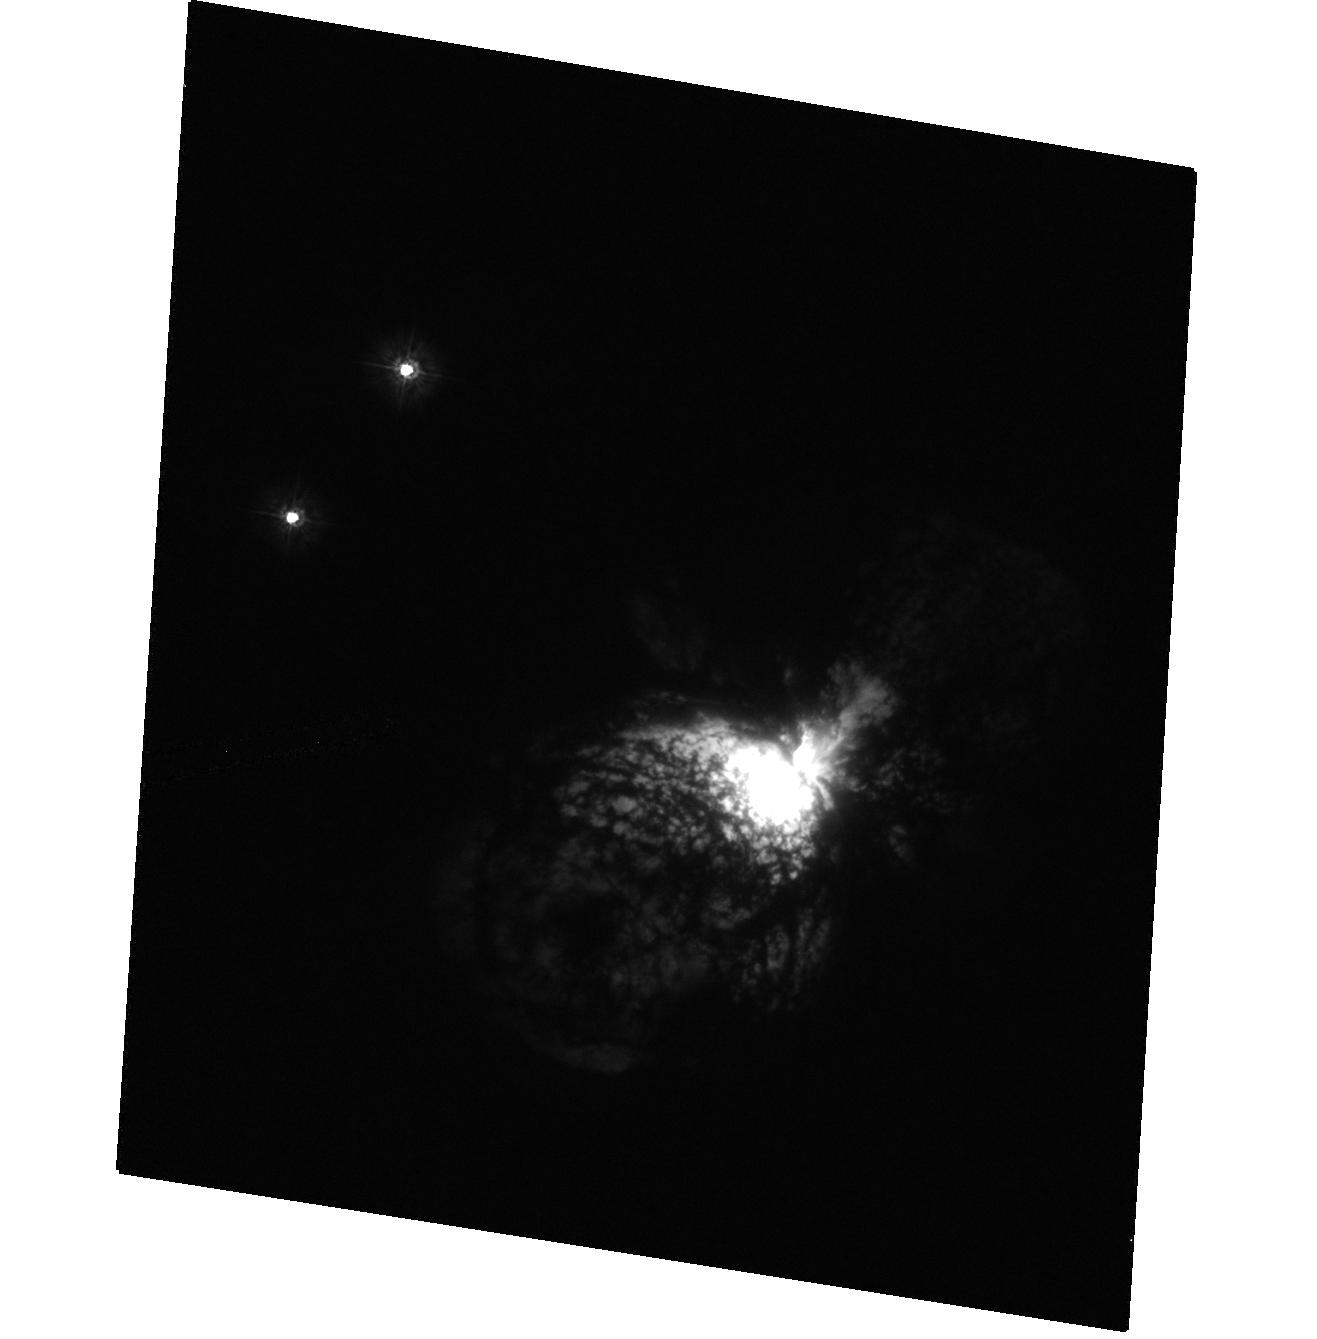
Target: ETA-CAR-HRC. Instrument: ACS/HRC. Filter: F220W. Exposure: 1 min. Observation ID: hst_9973_6a_acs_hrc_f220w_j8ma6a

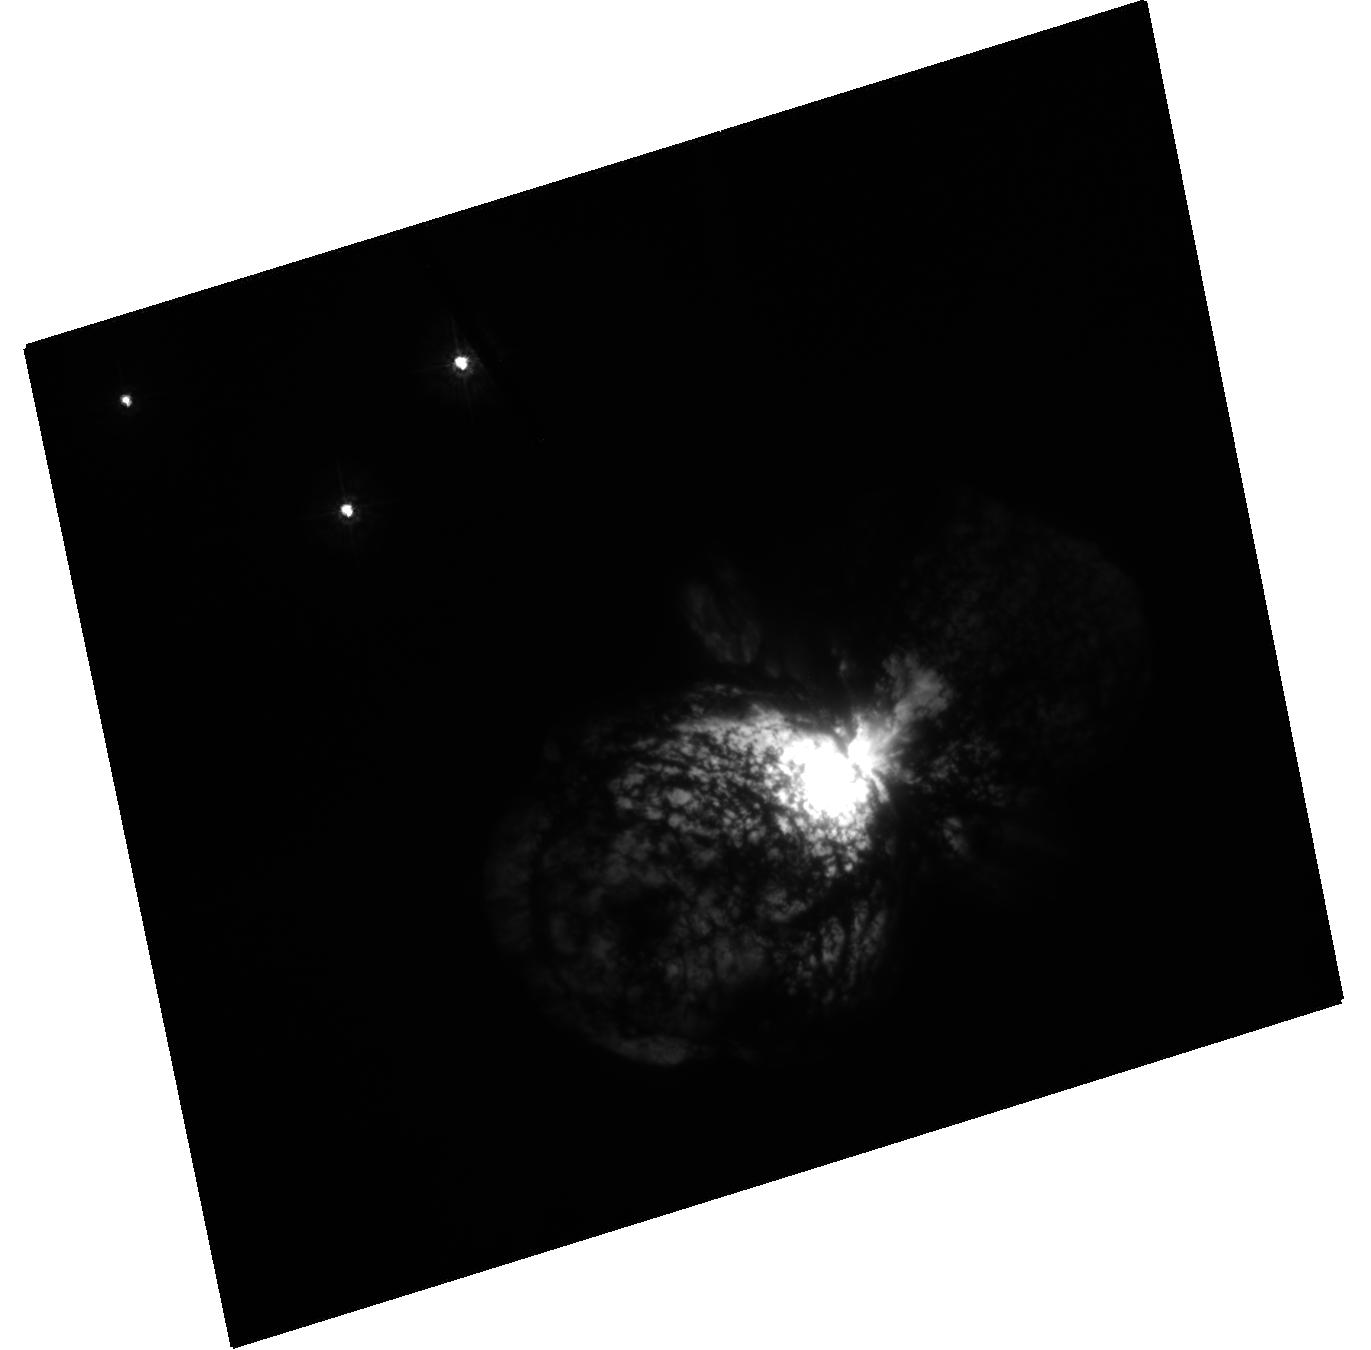
Target: ETA-CAR-HRC. Instrument: ACS/HRC. Filter: F250W. Exposure: 11 min. Observation ID: hst_9973_5a_acs_hrc_f250w_j8ma5a

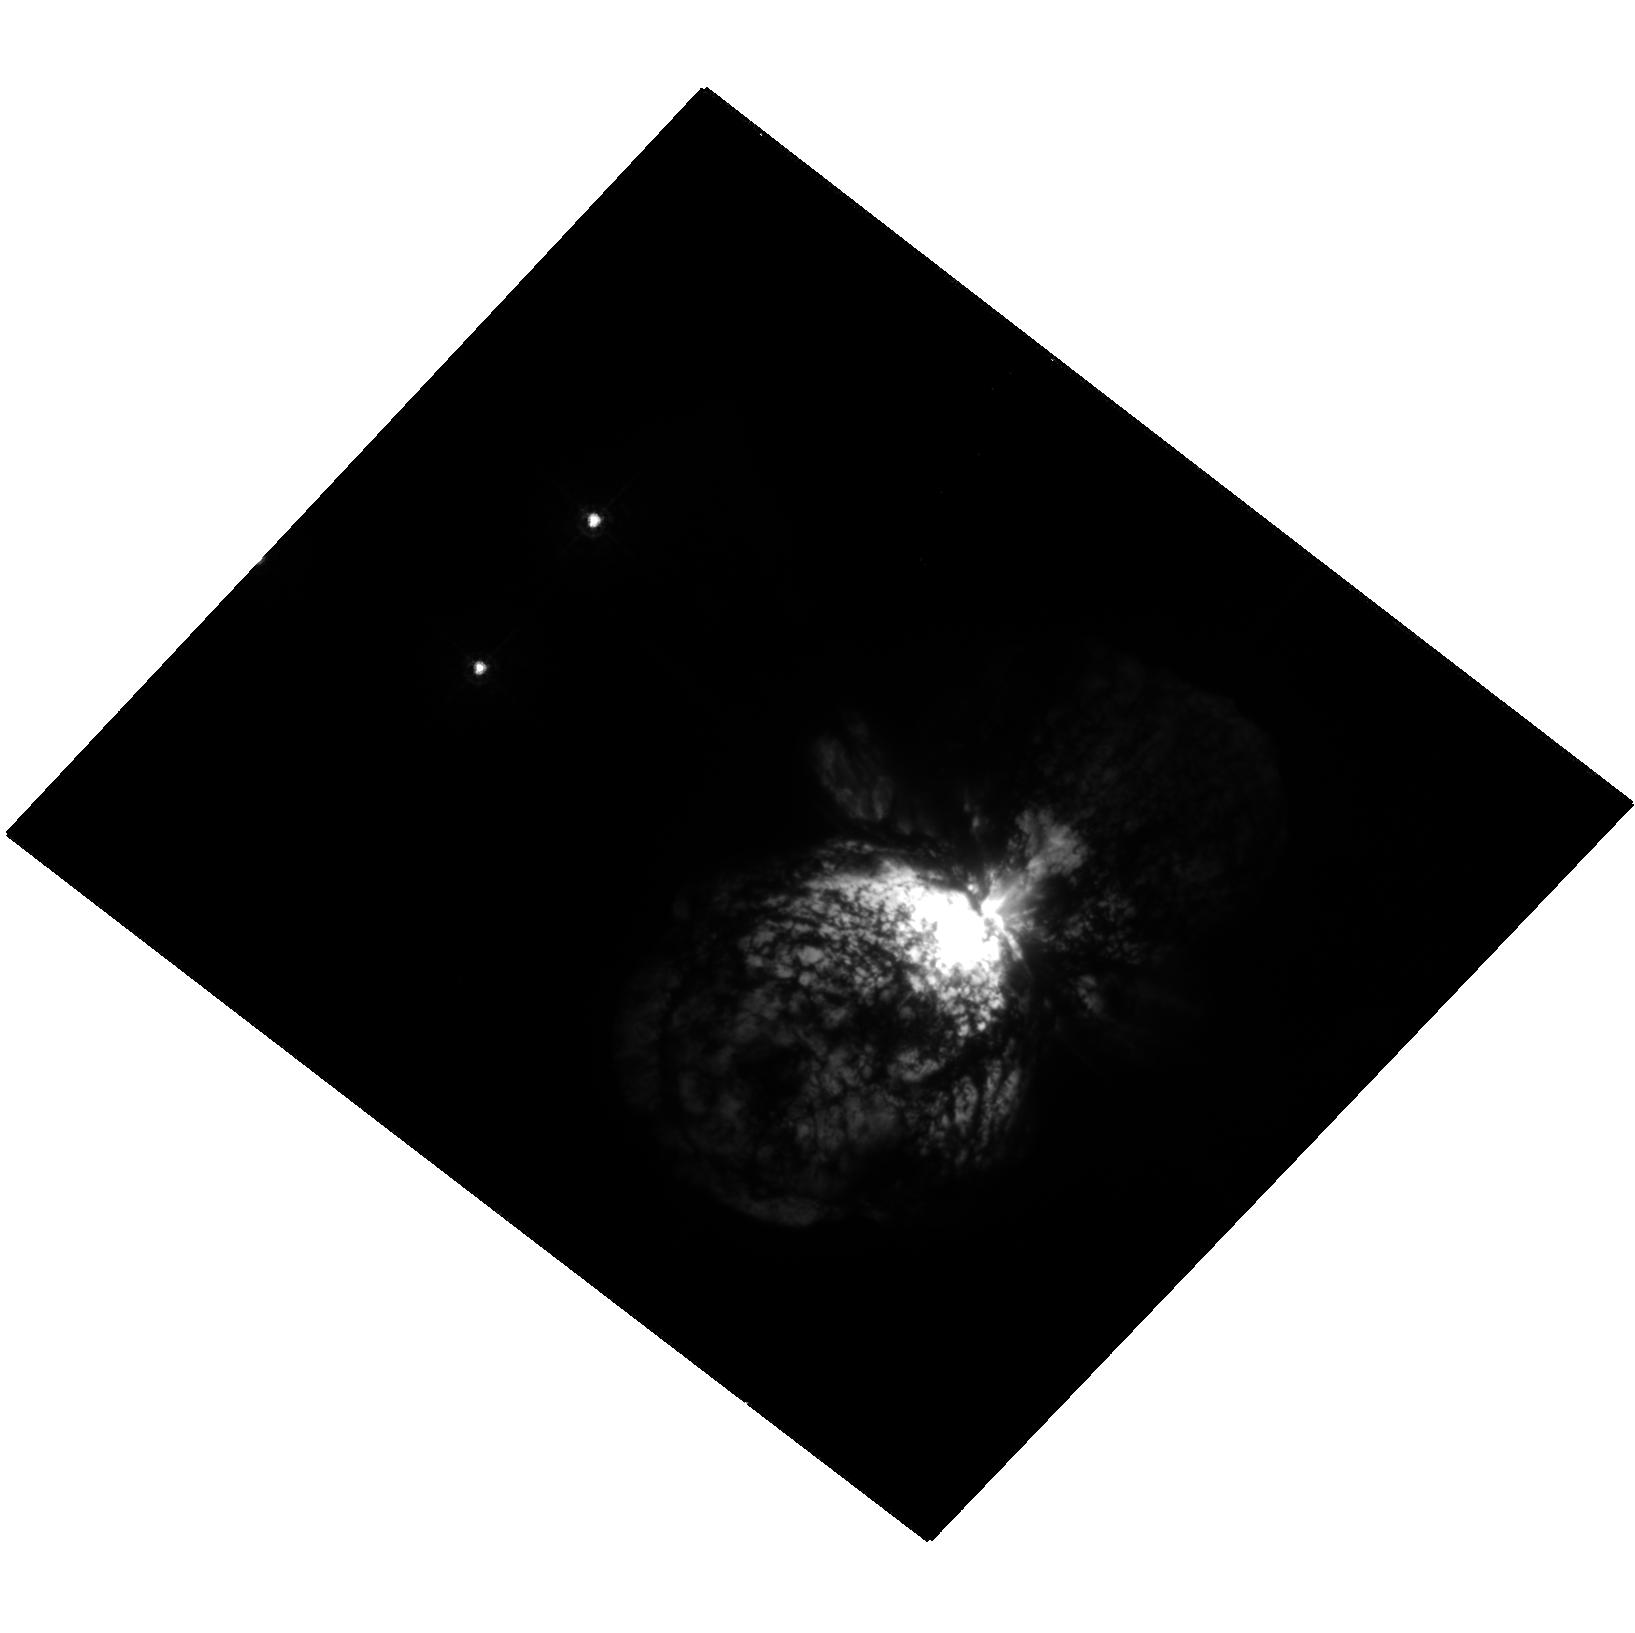
Target: ETA-CAR-HRC. Instrument: ACS/HRC. Filter: F330W. Exposure: 2 min. Observation ID: hst_9973_8a_acs_hrc_f330w_j8ma8a

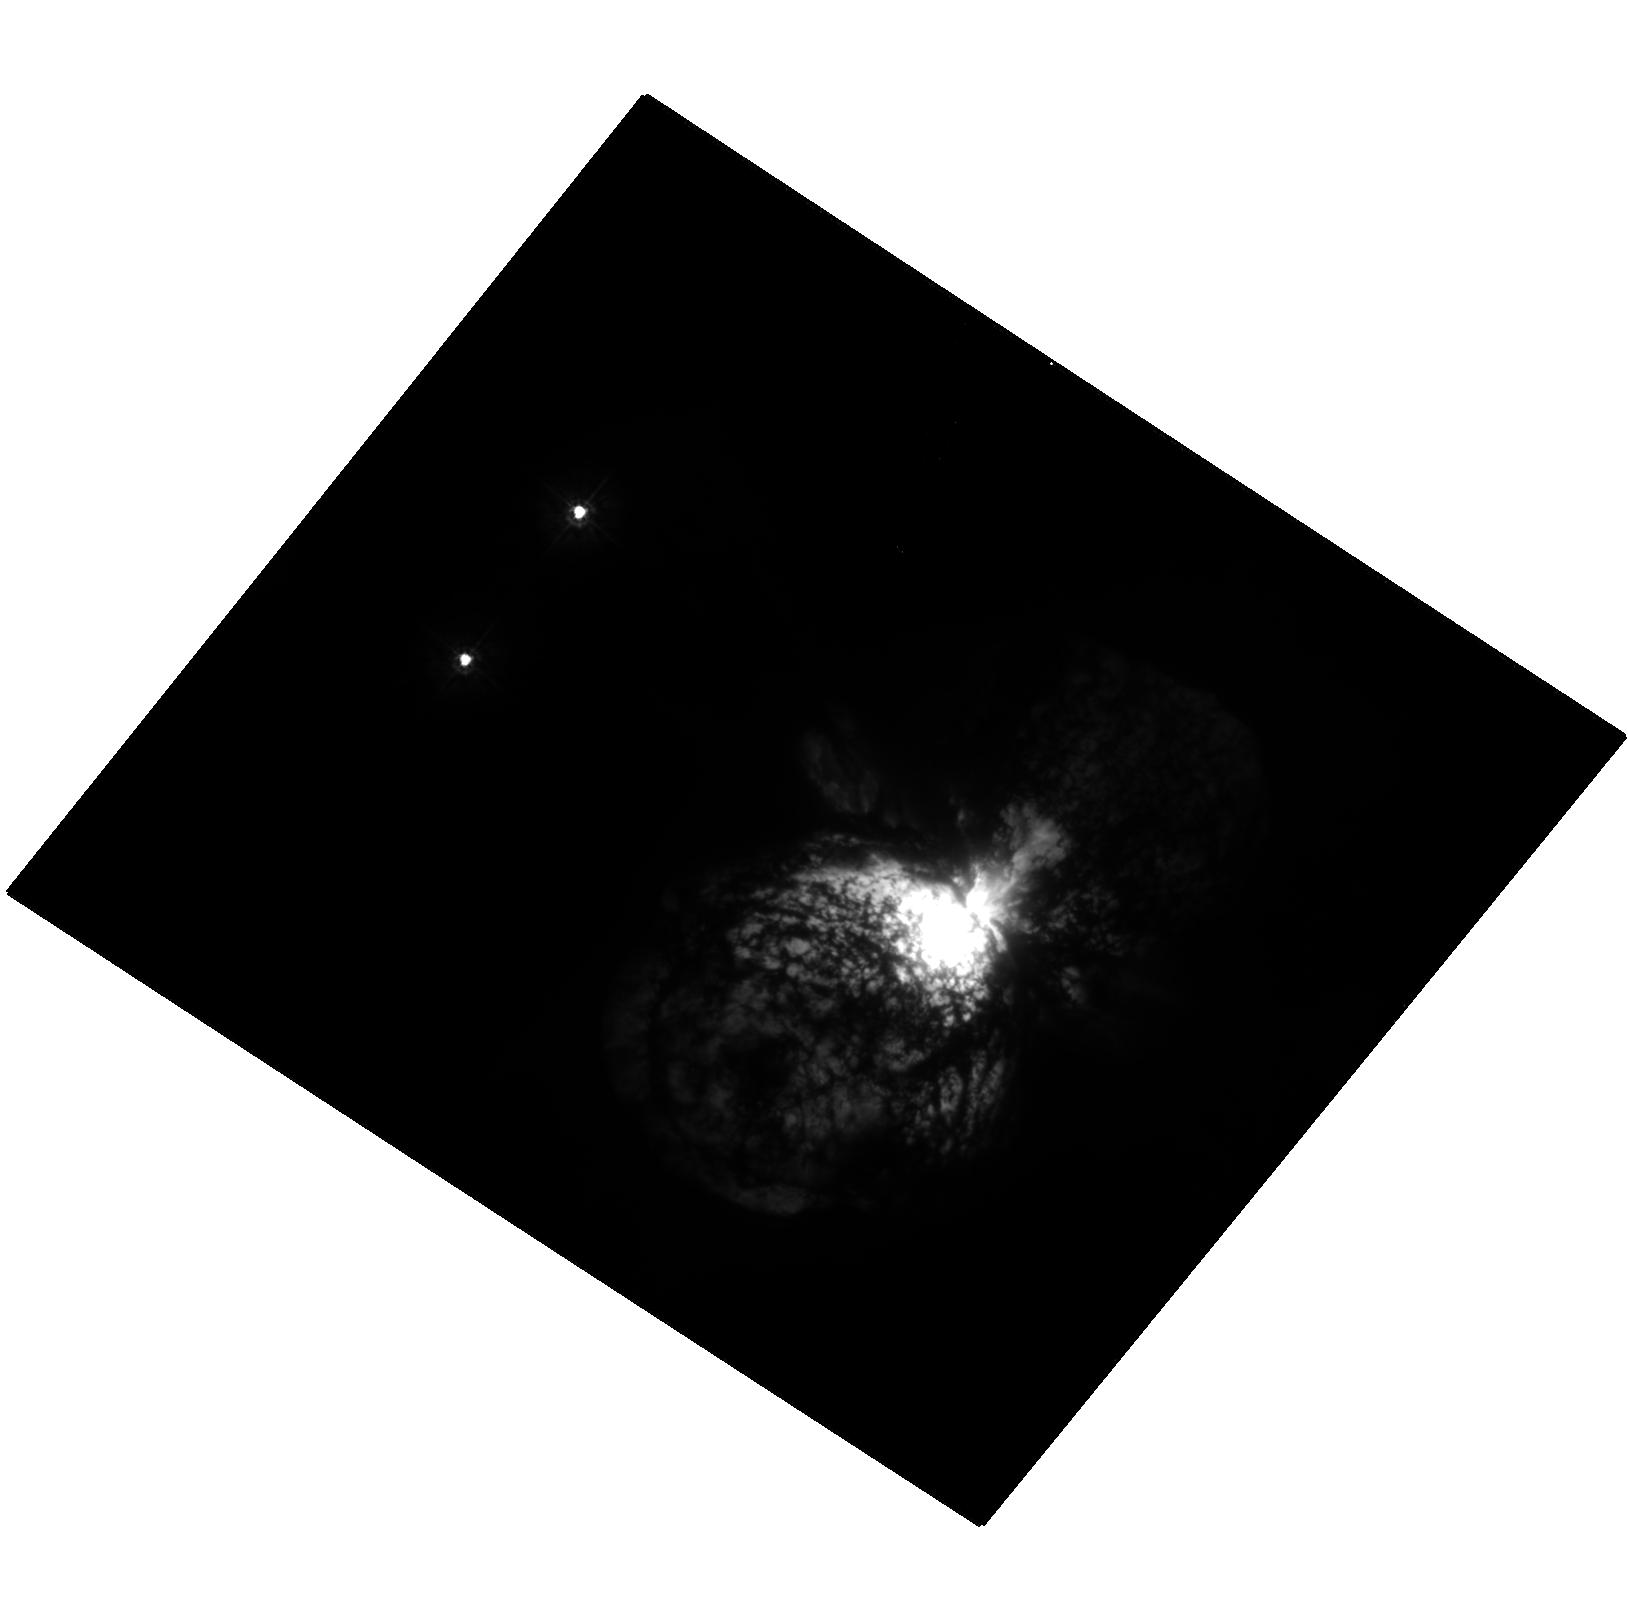
Target: ETA-CAR-HRC. Instrument: ACS/HRC. Filter: F250W. Exposure: 11 min. Observation ID: hst_9973_4a_acs_hrc_f250w_j8ma4a

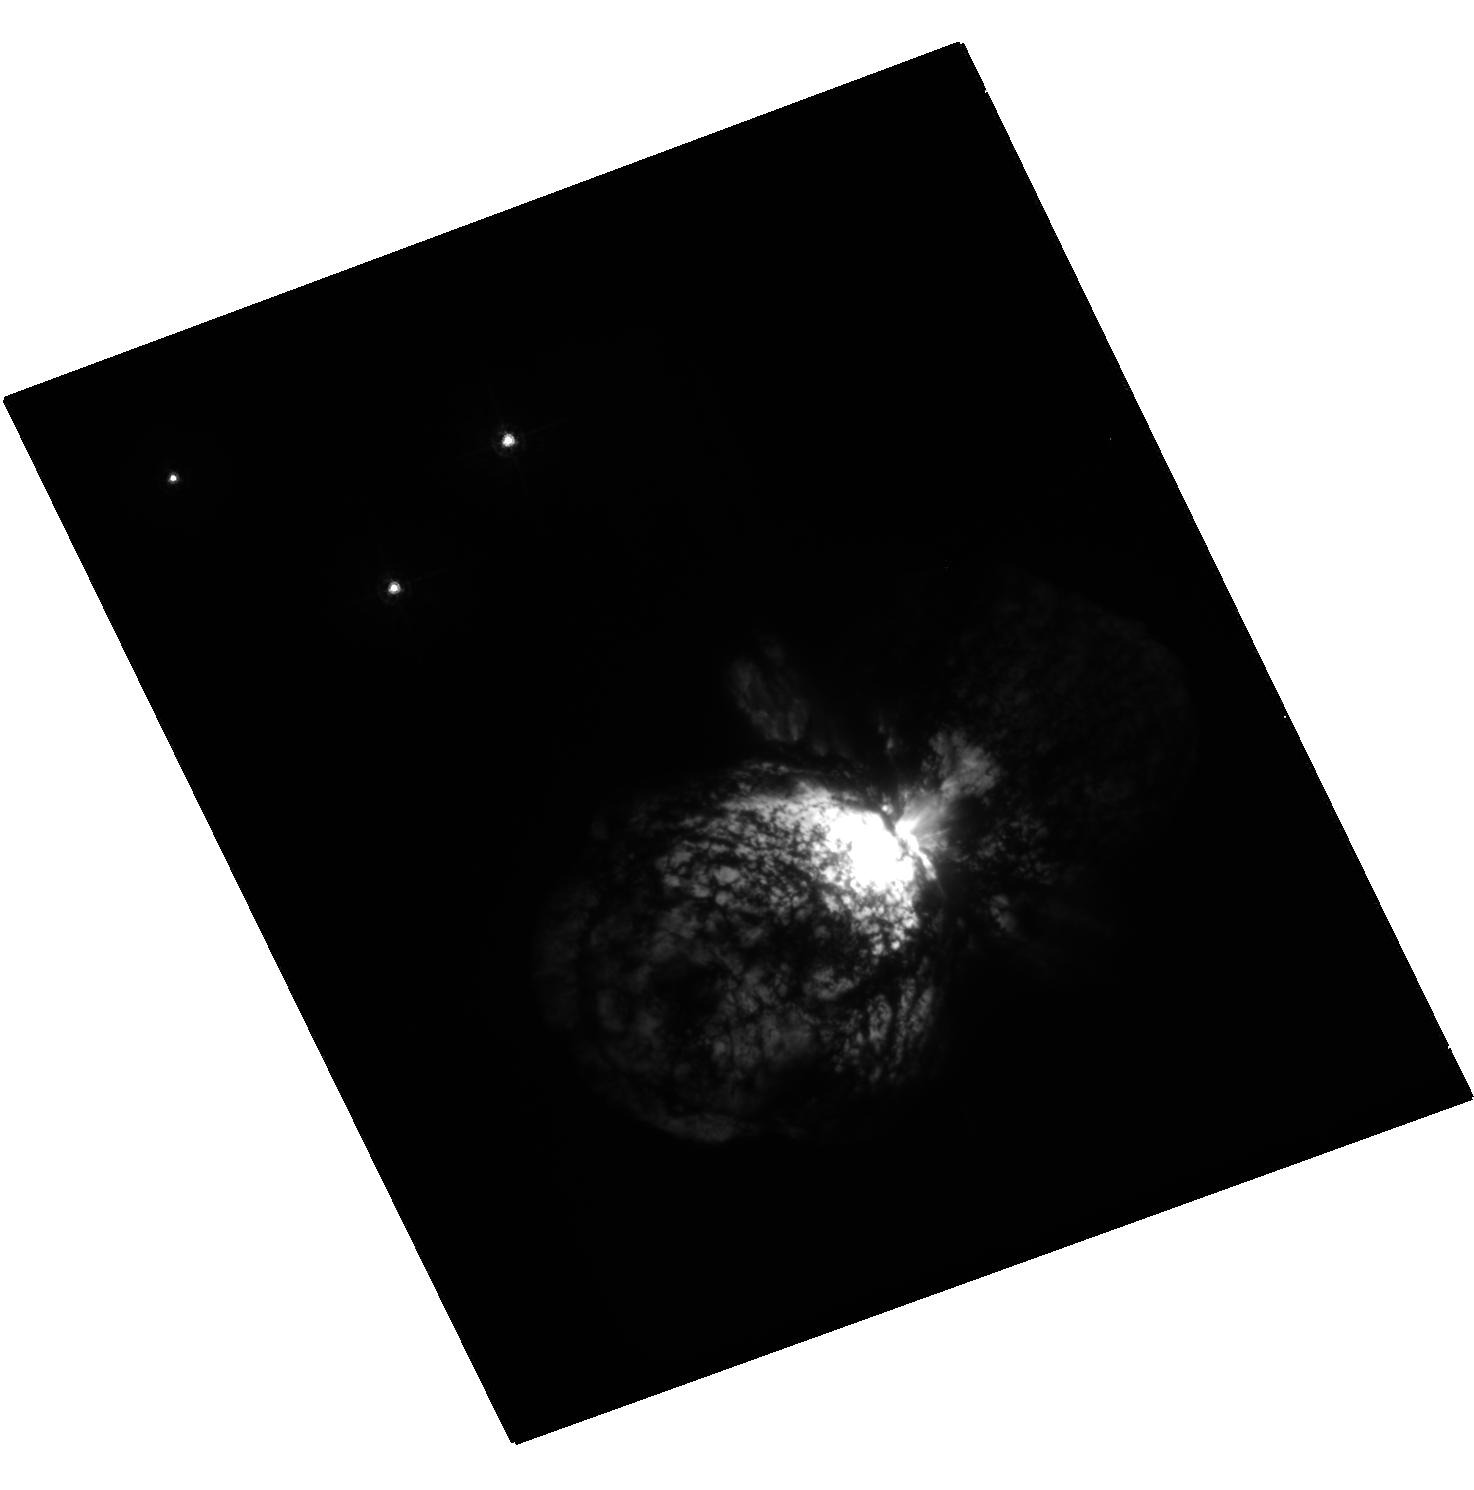
Target: ETA-CAR-HRC. Instrument: ACS/HRC. Filter: F330W. Exposure: 2 min. Observation ID: hst_9973_3a_acs_hrc_f330w_j8ma3a

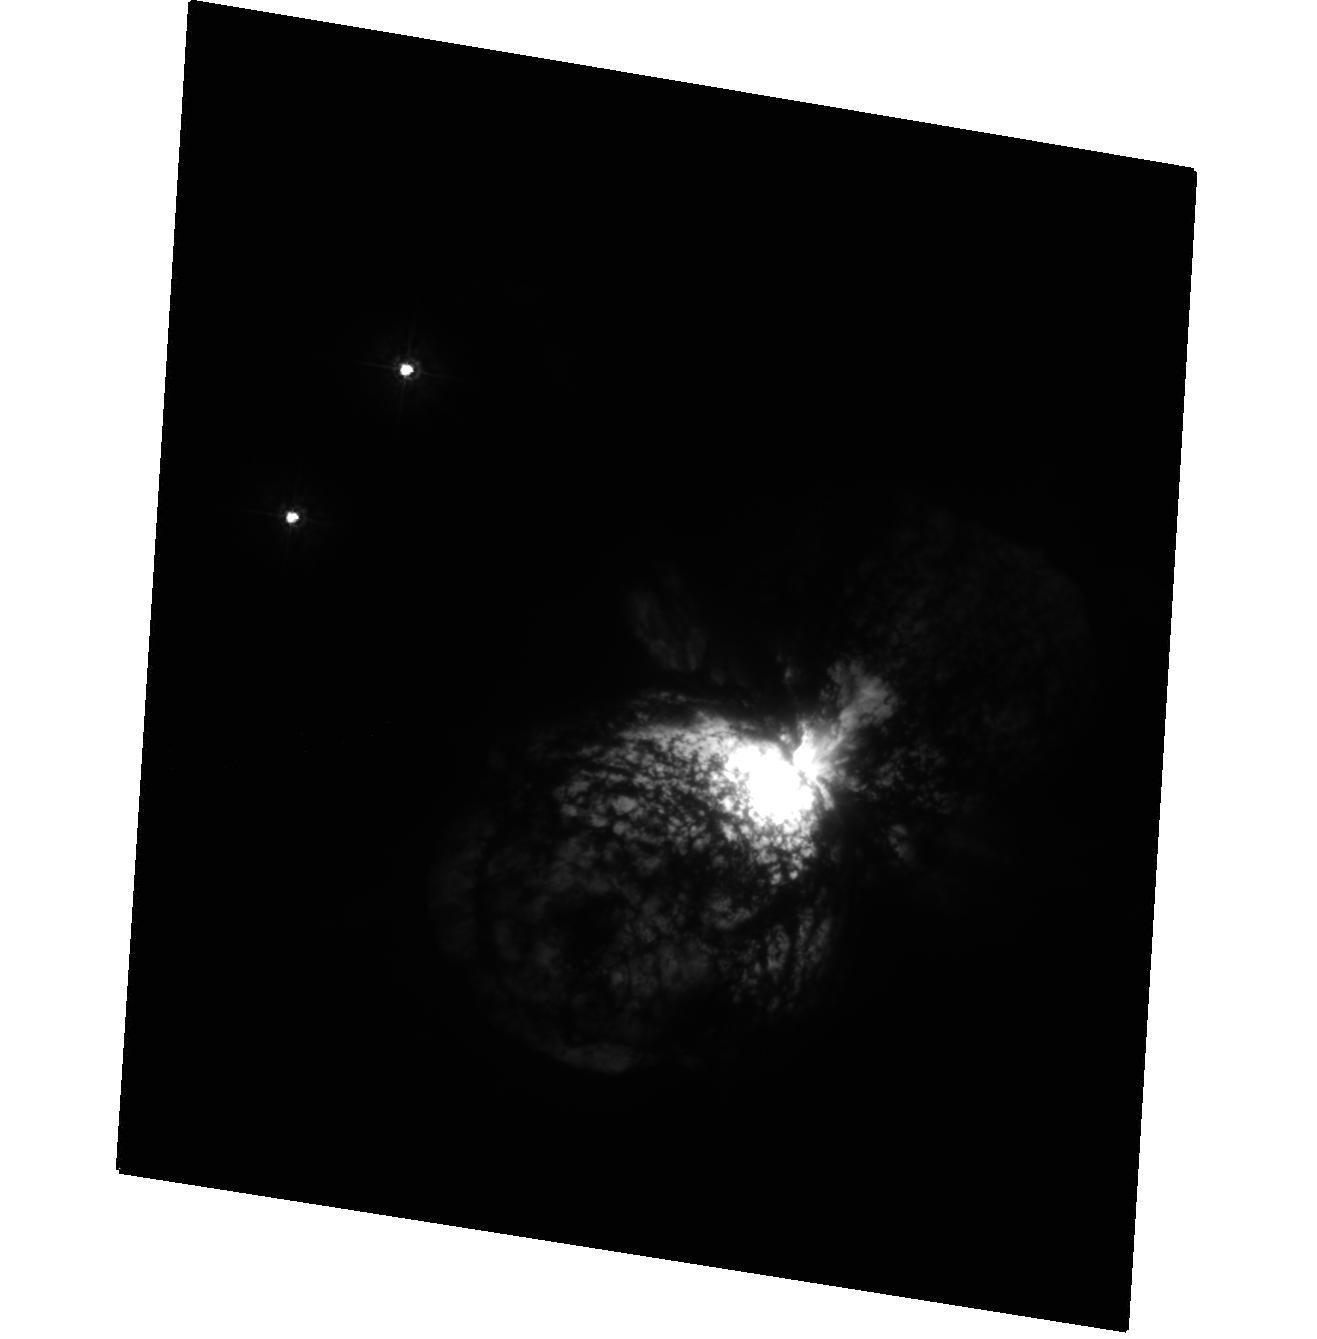
Target: ETA-CAR-HRC. Instrument: ACS/HRC. Filter: F250W. Exposure: 11 min. Observation ID: hst_9973_6a_acs_hrc_f250w_j8ma6a

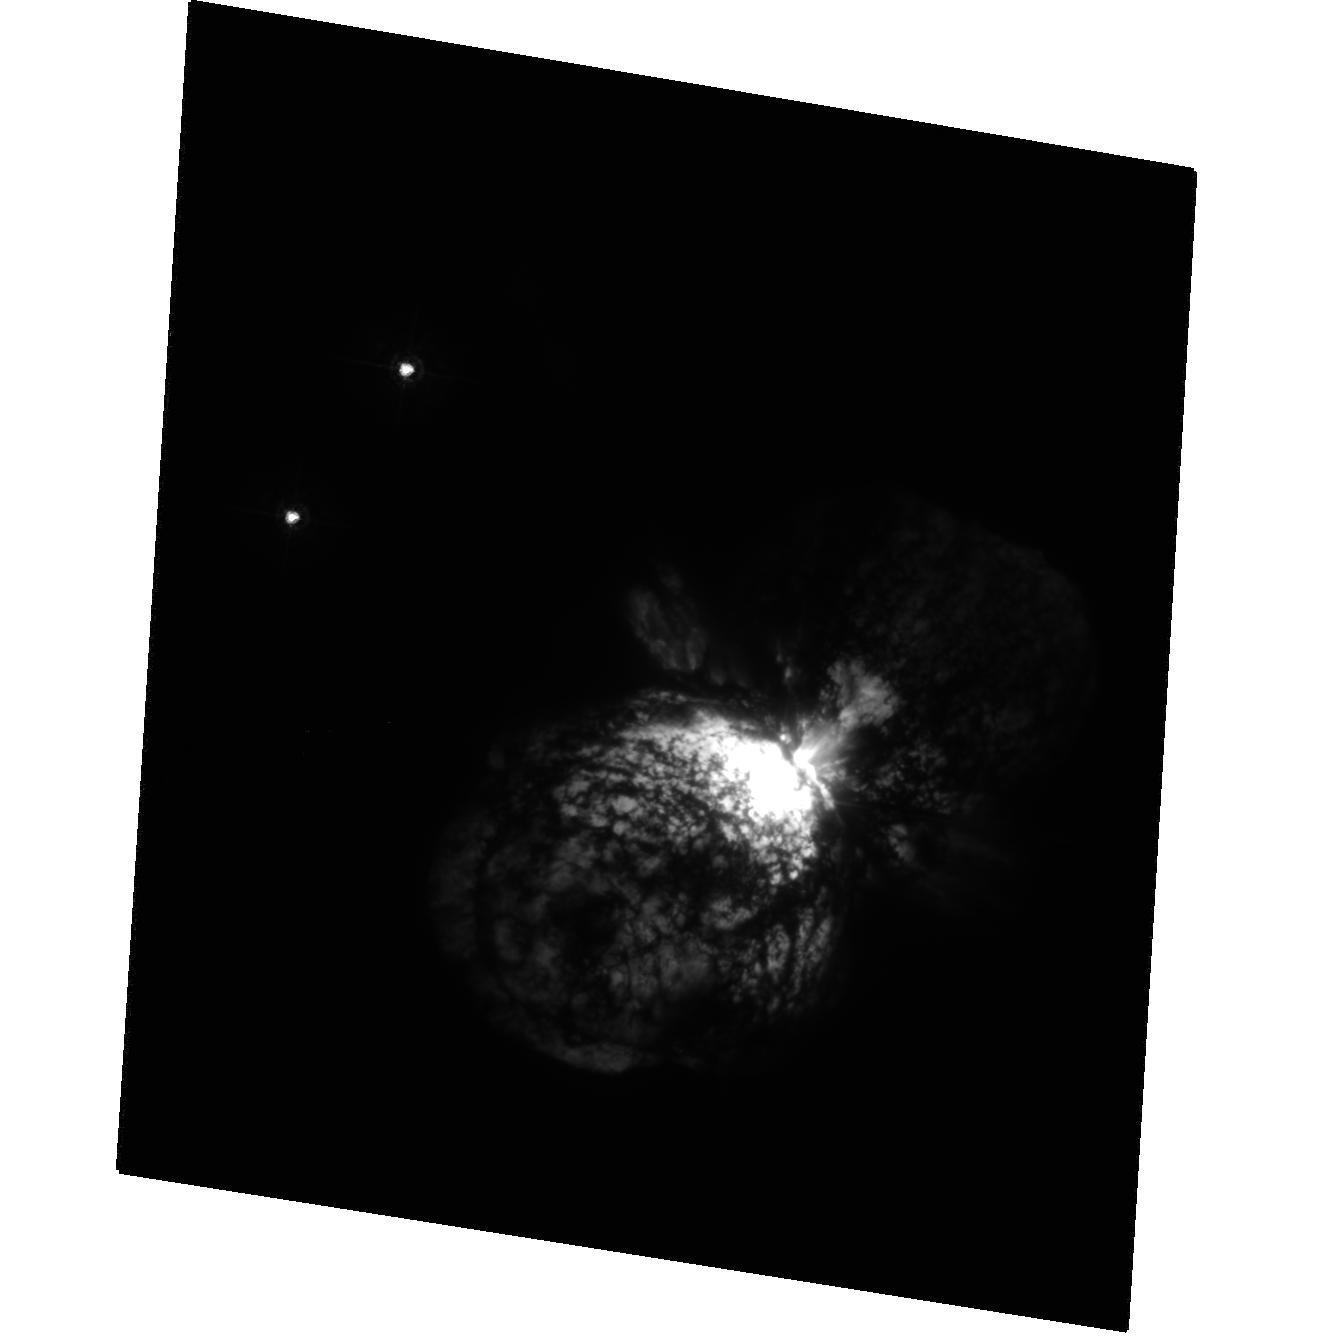
Target: ETA-CAR-HRC. Instrument: ACS/HRC. Filter: F330W. Exposure: 2 min. Observation ID: hst_9973_6a_acs_hrc_f330w_j8ma6a

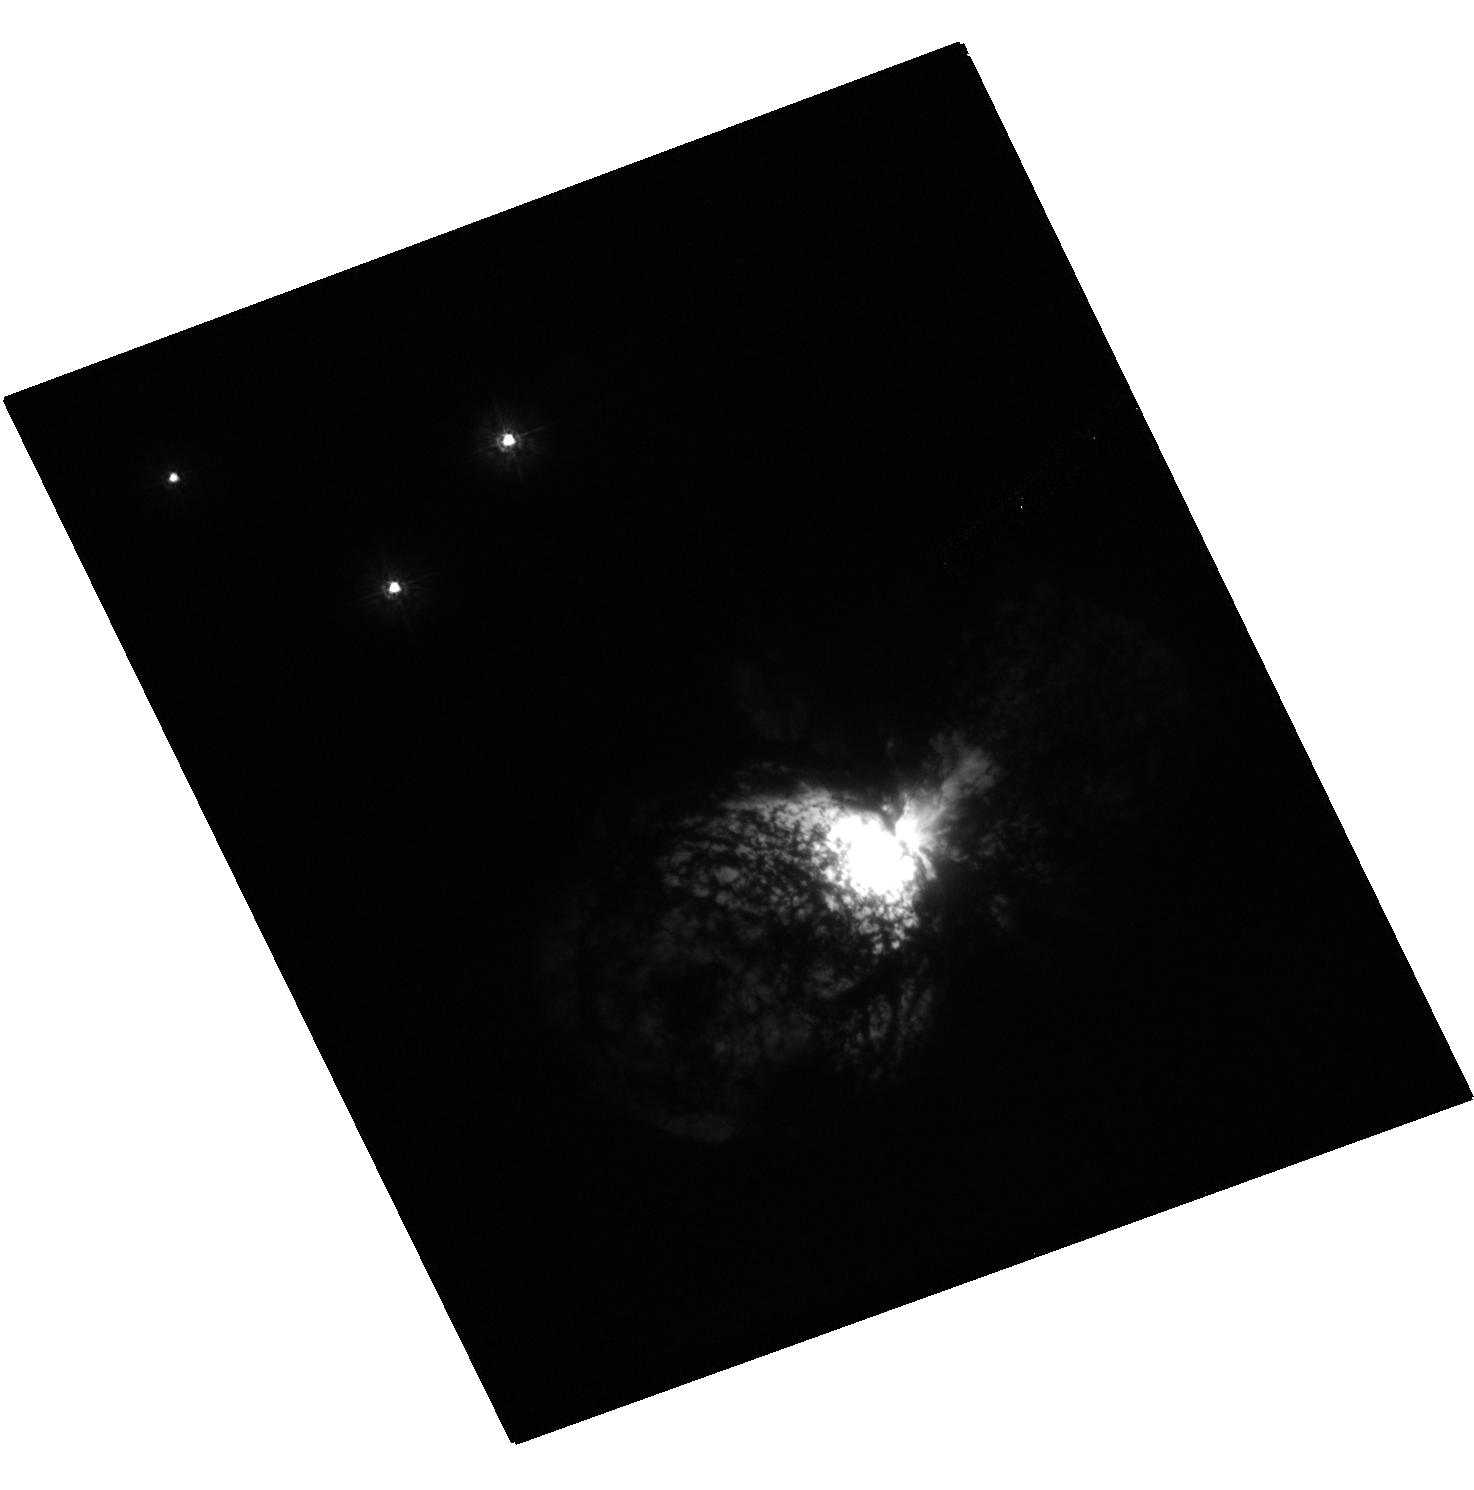
Target: ETA-CAR-HRC. Instrument: ACS/HRC. Filter: F220W. Exposure: 1 min. Observation ID: hst_9973_3a_acs_hrc_f220w_j8ma3a

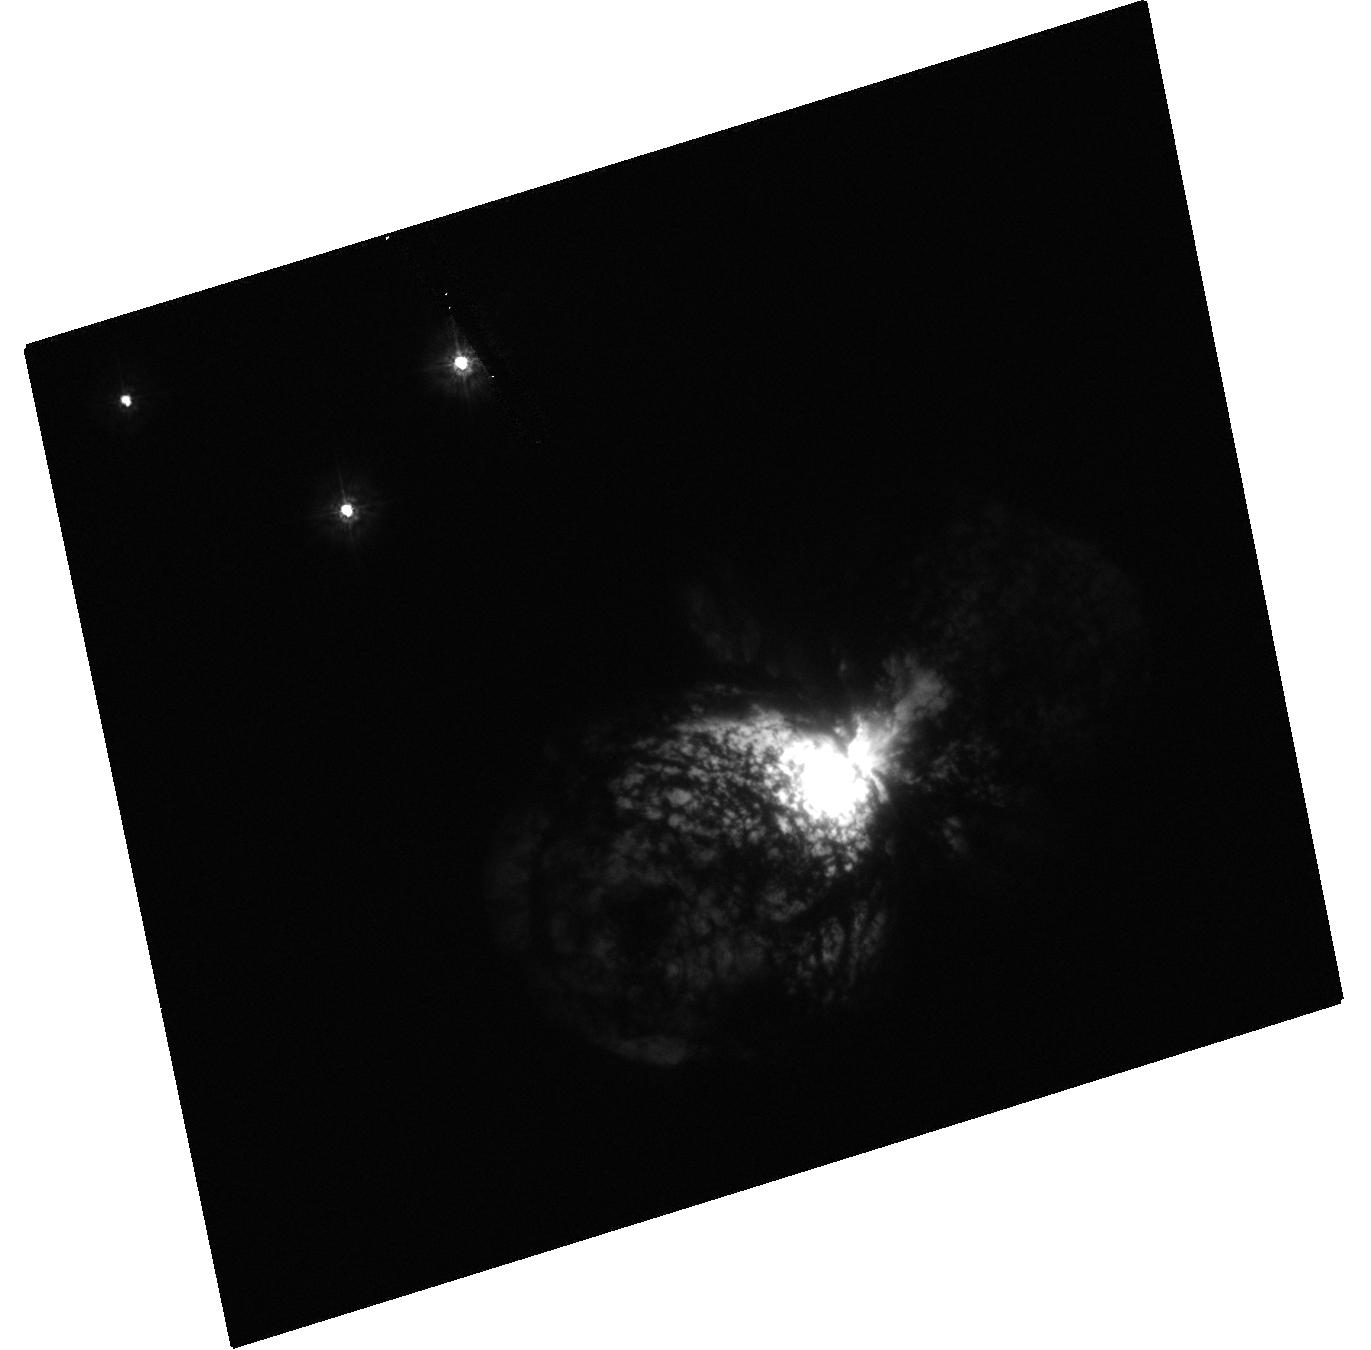
Target: ETA-CAR-HRC. Instrument: ACS/HRC. Filter: F220W. Exposure: 1 min. Observation ID: hst_9973_5a_acs_hrc_f220w_j8ma5a

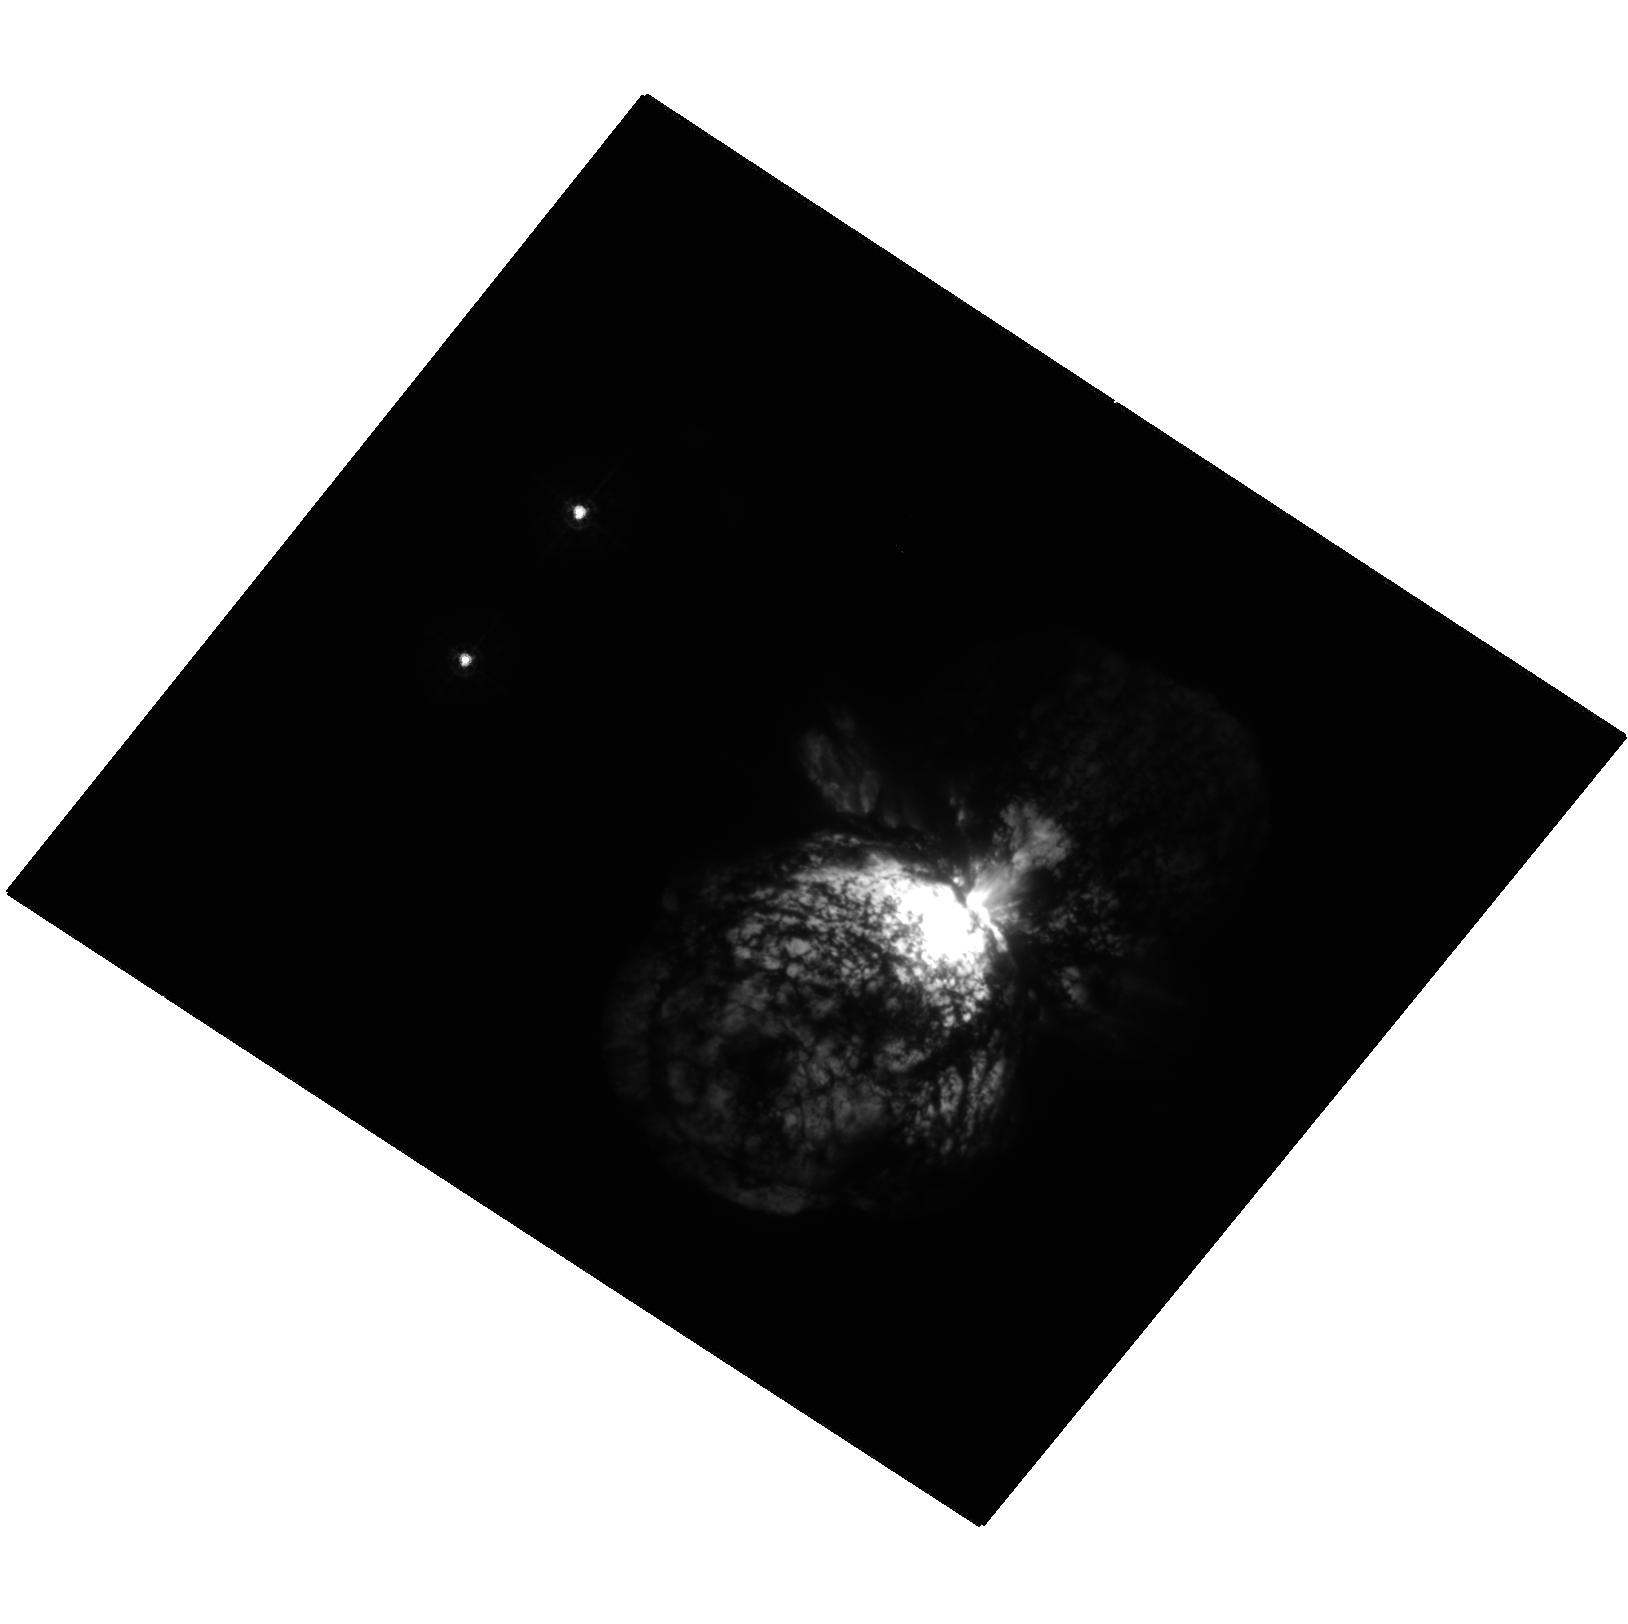
Target: ETA-CAR-HRC. Instrument: ACS/HRC. Filter: F330W. Exposure: 2 min. Observation ID: hst_9973_4a_acs_hrc_f330w_j8ma4a

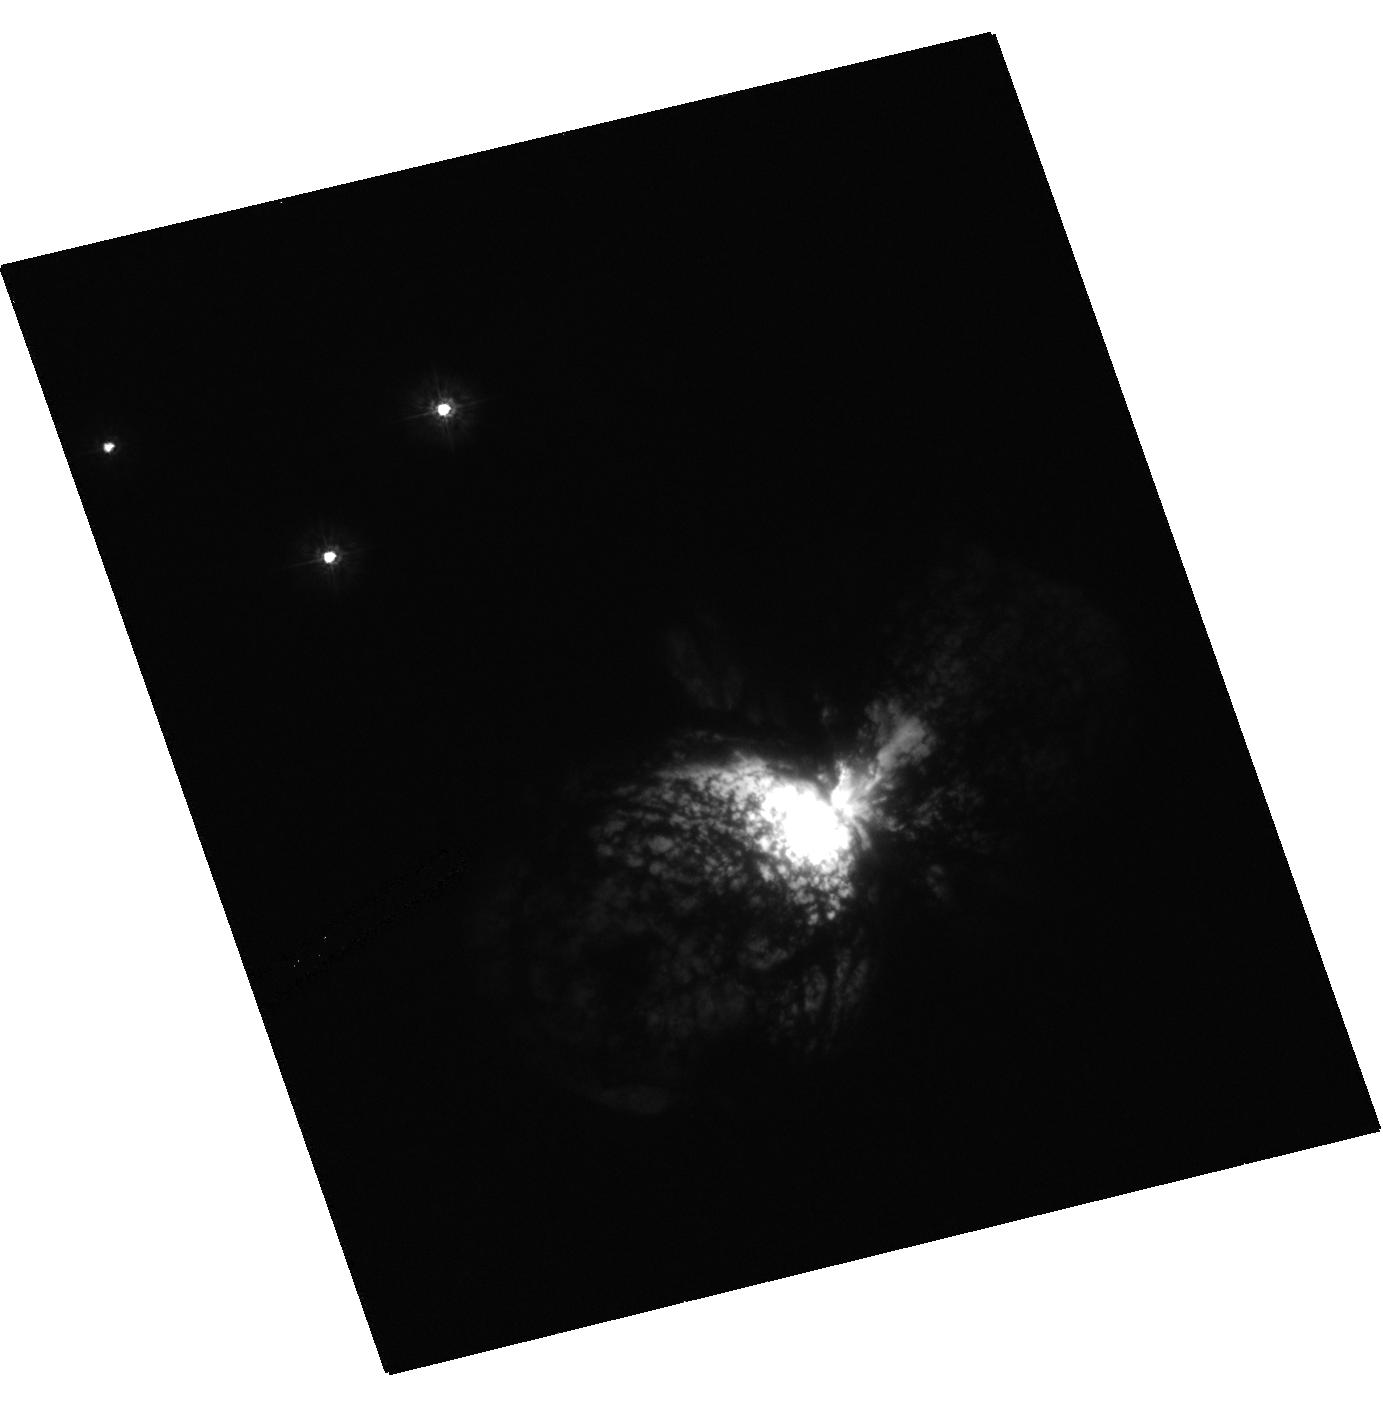
Target: ETA-CAR-HRC. Instrument: ACS/HRC. Filter: F220W. Exposure: 1 min. Observation ID: hst_9973_7a_acs_hrc_f220w_j8ma7a

Intensive Coverage of the Eta Carinae Event in 2003 (PI: Davidson, Kris)

For a variety of reasons, HST can provide a very special and unique data set when Eta Car experiences its next spectroscopic event in mid-2003. Explaining the phenomenon is only part of the motivation. This star and its ejecta have unique characteristics that make them important for several branches of astrophysics; and when a spectroscopic event occurs, it's like varying the parameters in an experiment (or rather, set of experiments). The 2003 event may be the only chance in the forseeable future to obtain such a data set, especially with HST. Eta Carinae has extreme parameters; it is mysterious in surprisingly basic ways; and HST/STIS can gather useful data on it at a terrific rate. As we explain below, the proposed data set will be valuable in several independent ways: It will help solve a specific set of current problems, it will constitute a large and unique archival data base for both stellar and nebular astrophysics, and it will be well-suited for educational uses.